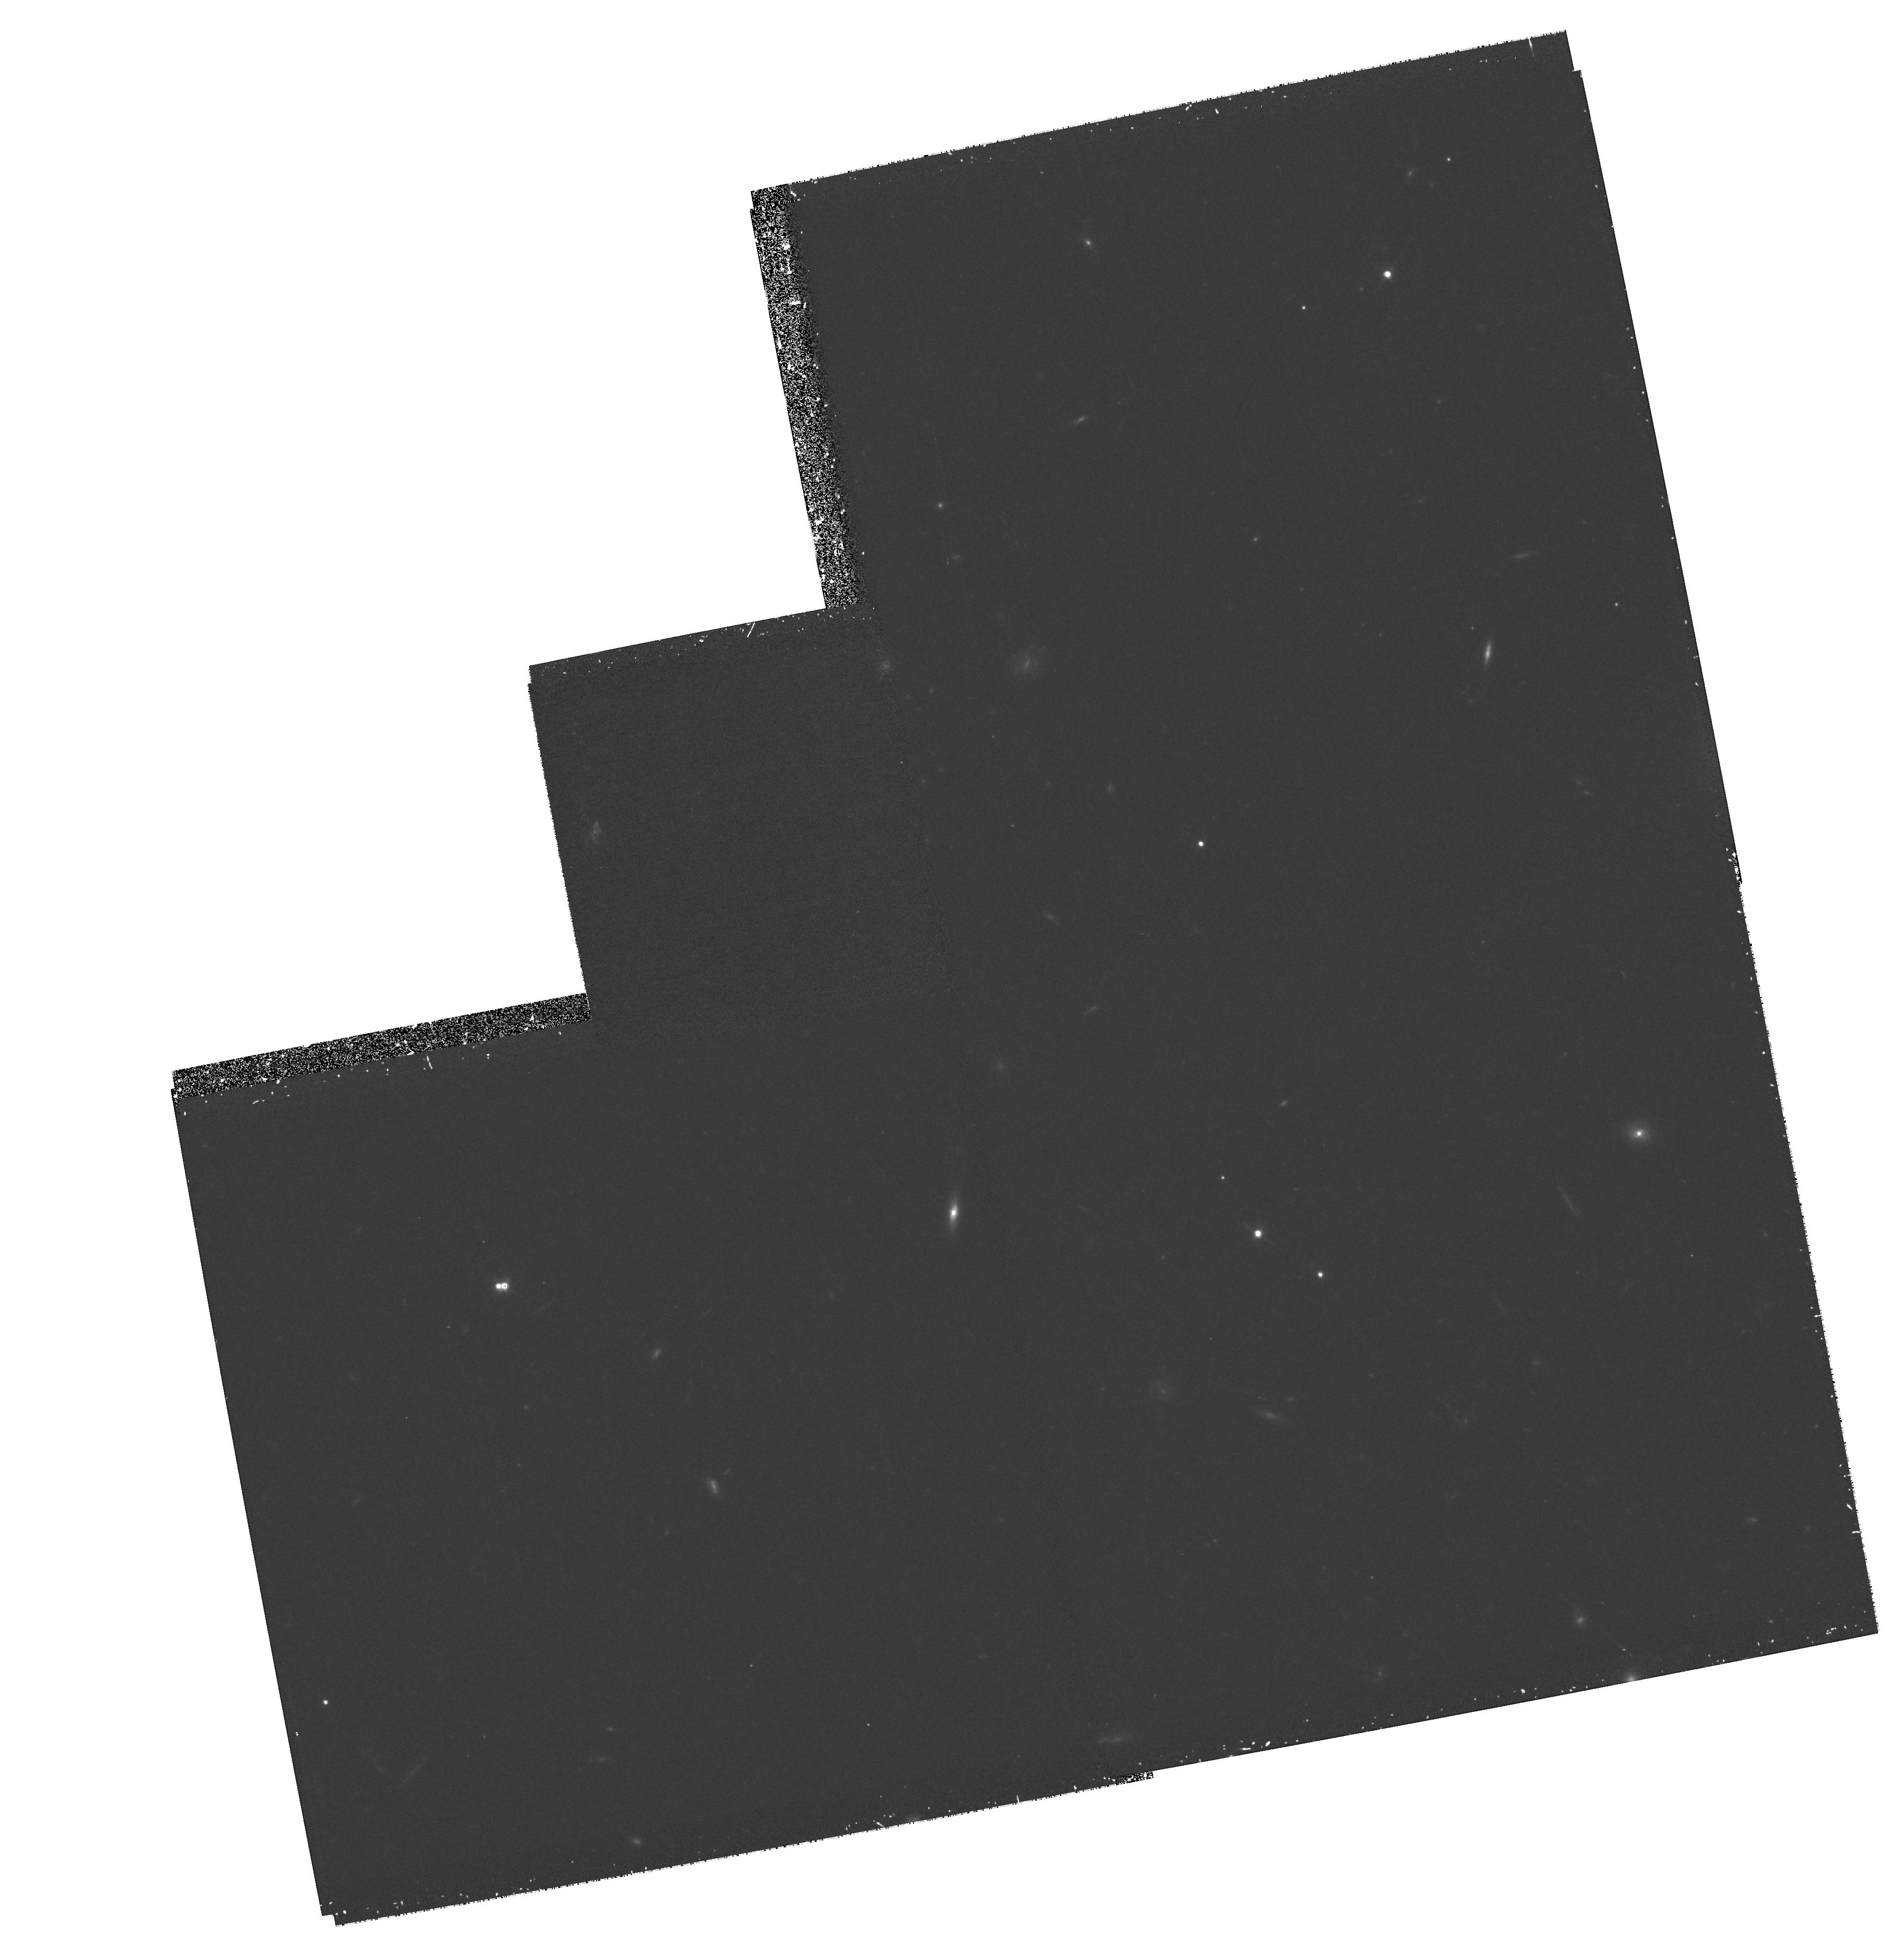
Target: 2345+007
Instrument: WFPC2/PC
Filter: F814W
Exposure: 1.2 h
Observation ID: hst_6503_02_wfpc2_pc_f814w_u4x502

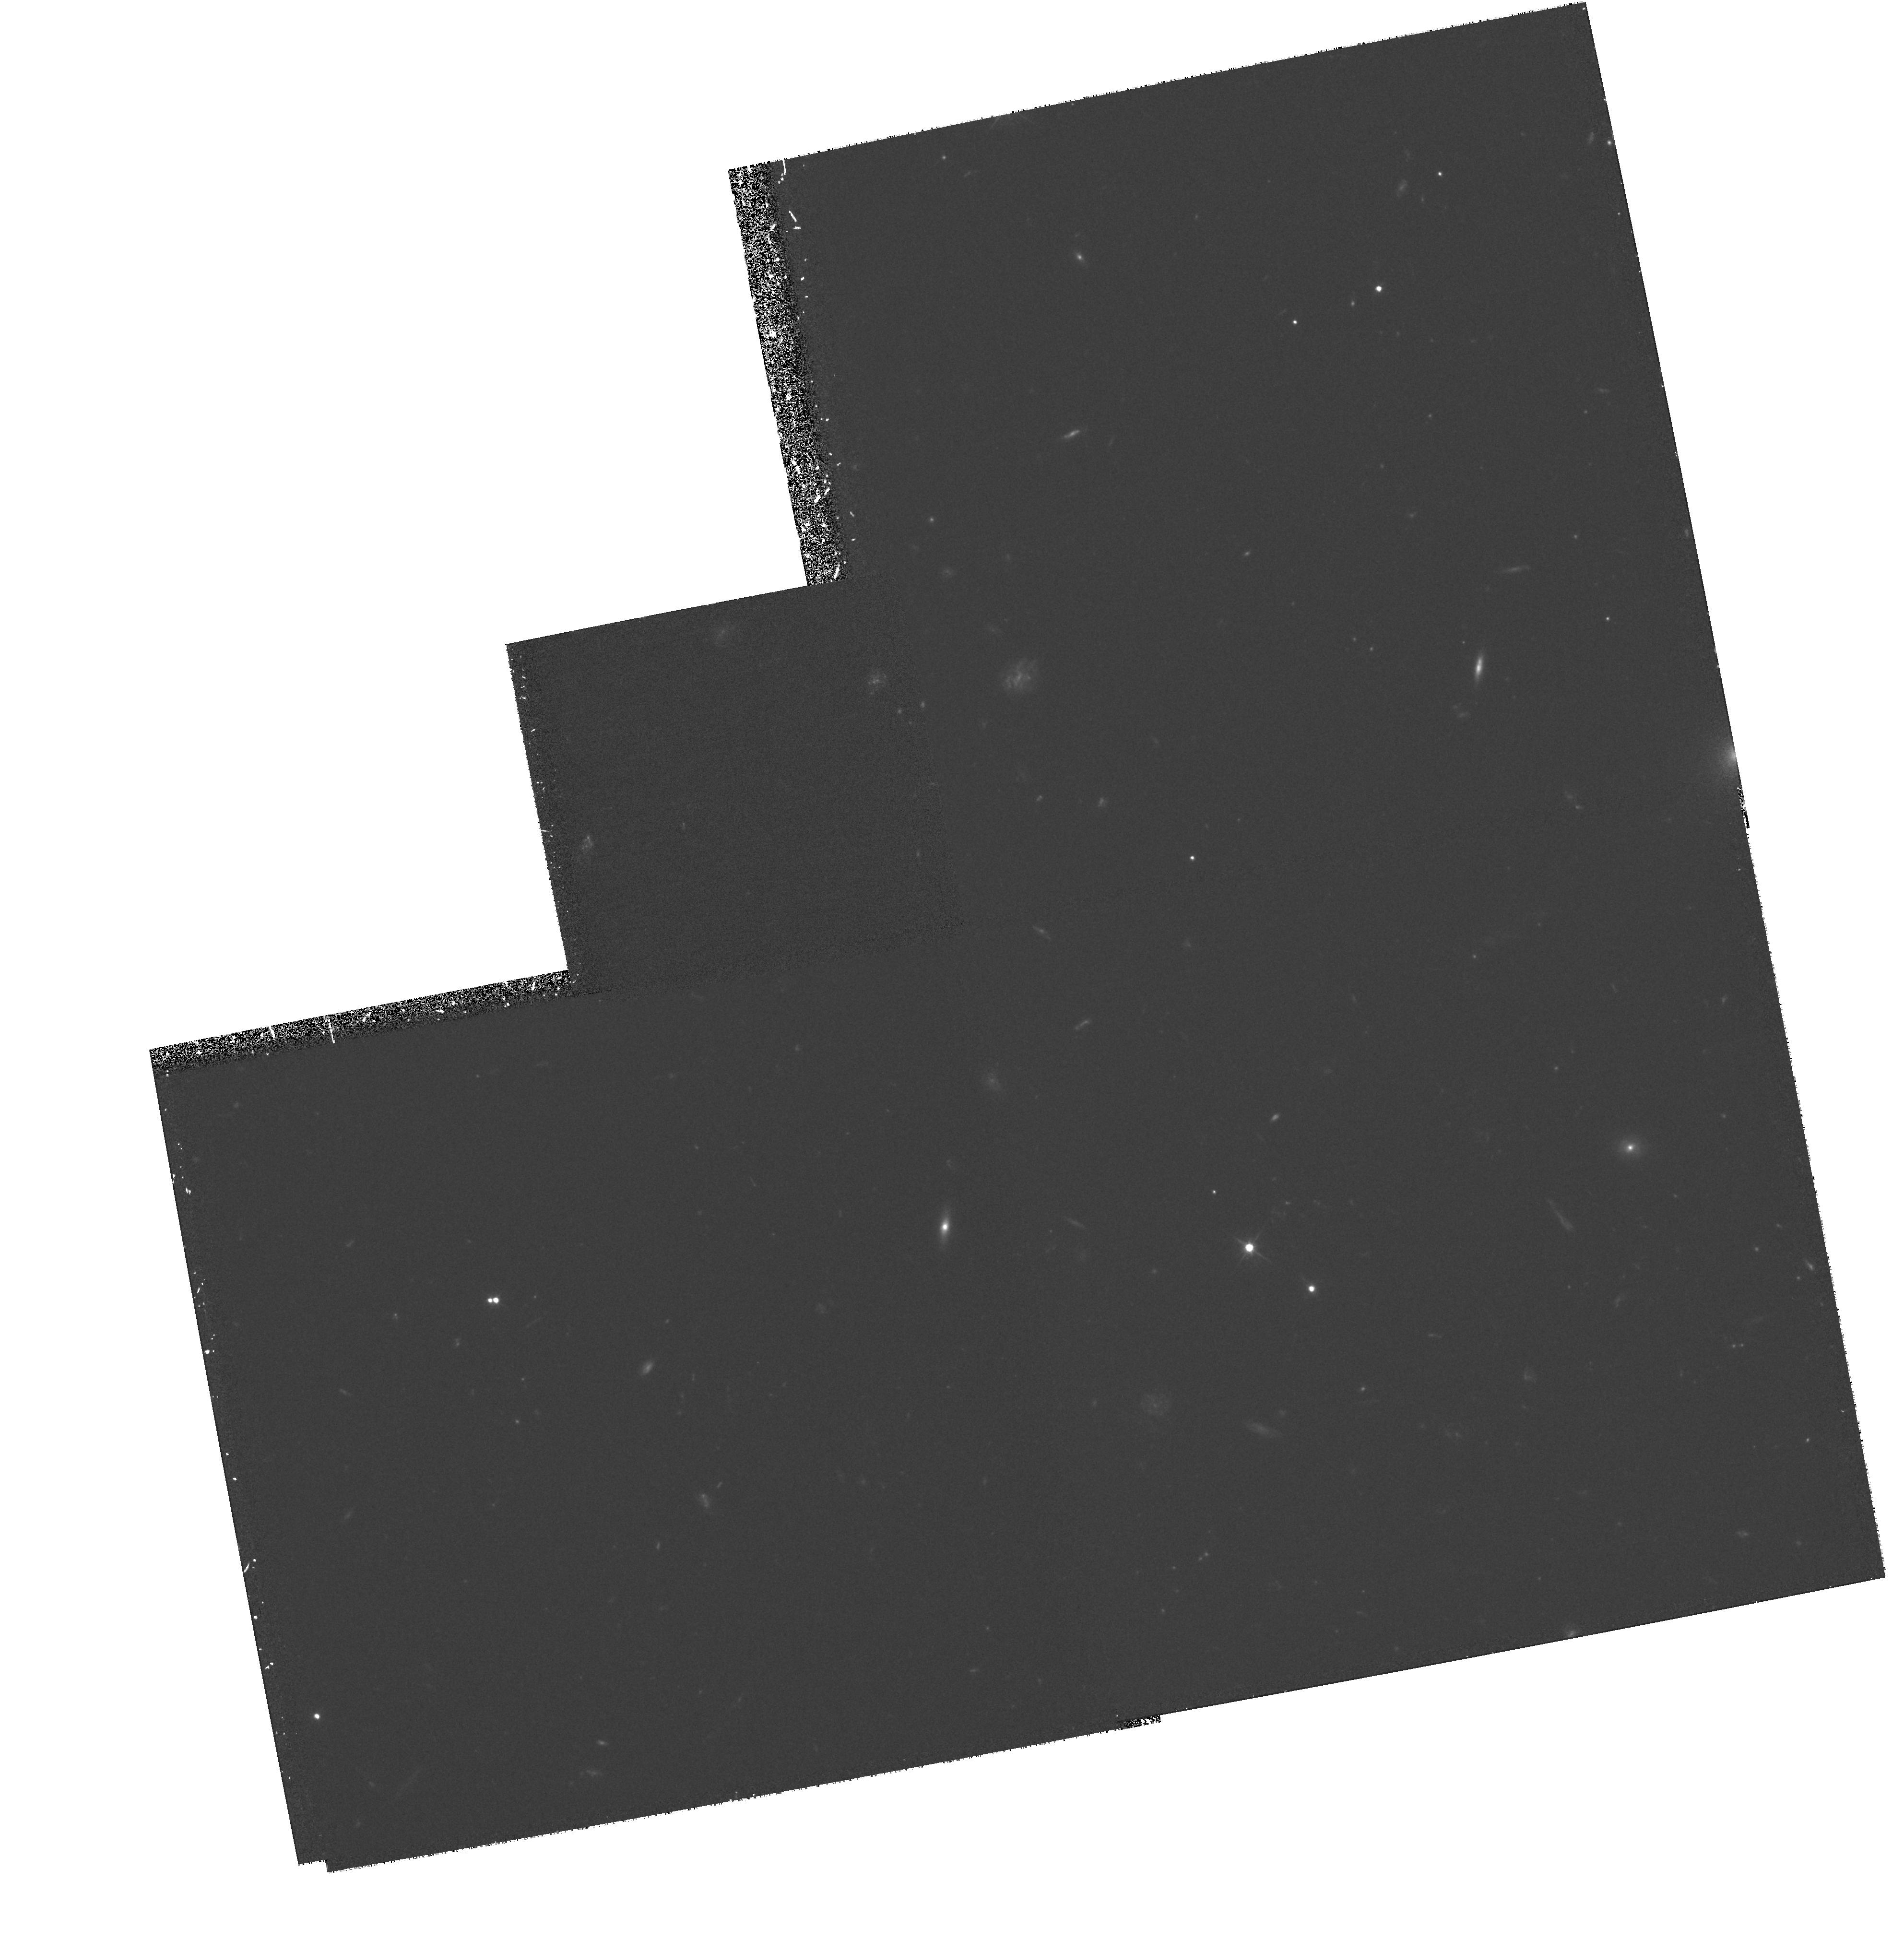
Target: 2345+007X
Instrument: WFPC2/PC
Filter: F555W
Exposure: 1.8 h
Observation ID: hst_6503_03_wfpc2_pc_f555w_u4x503

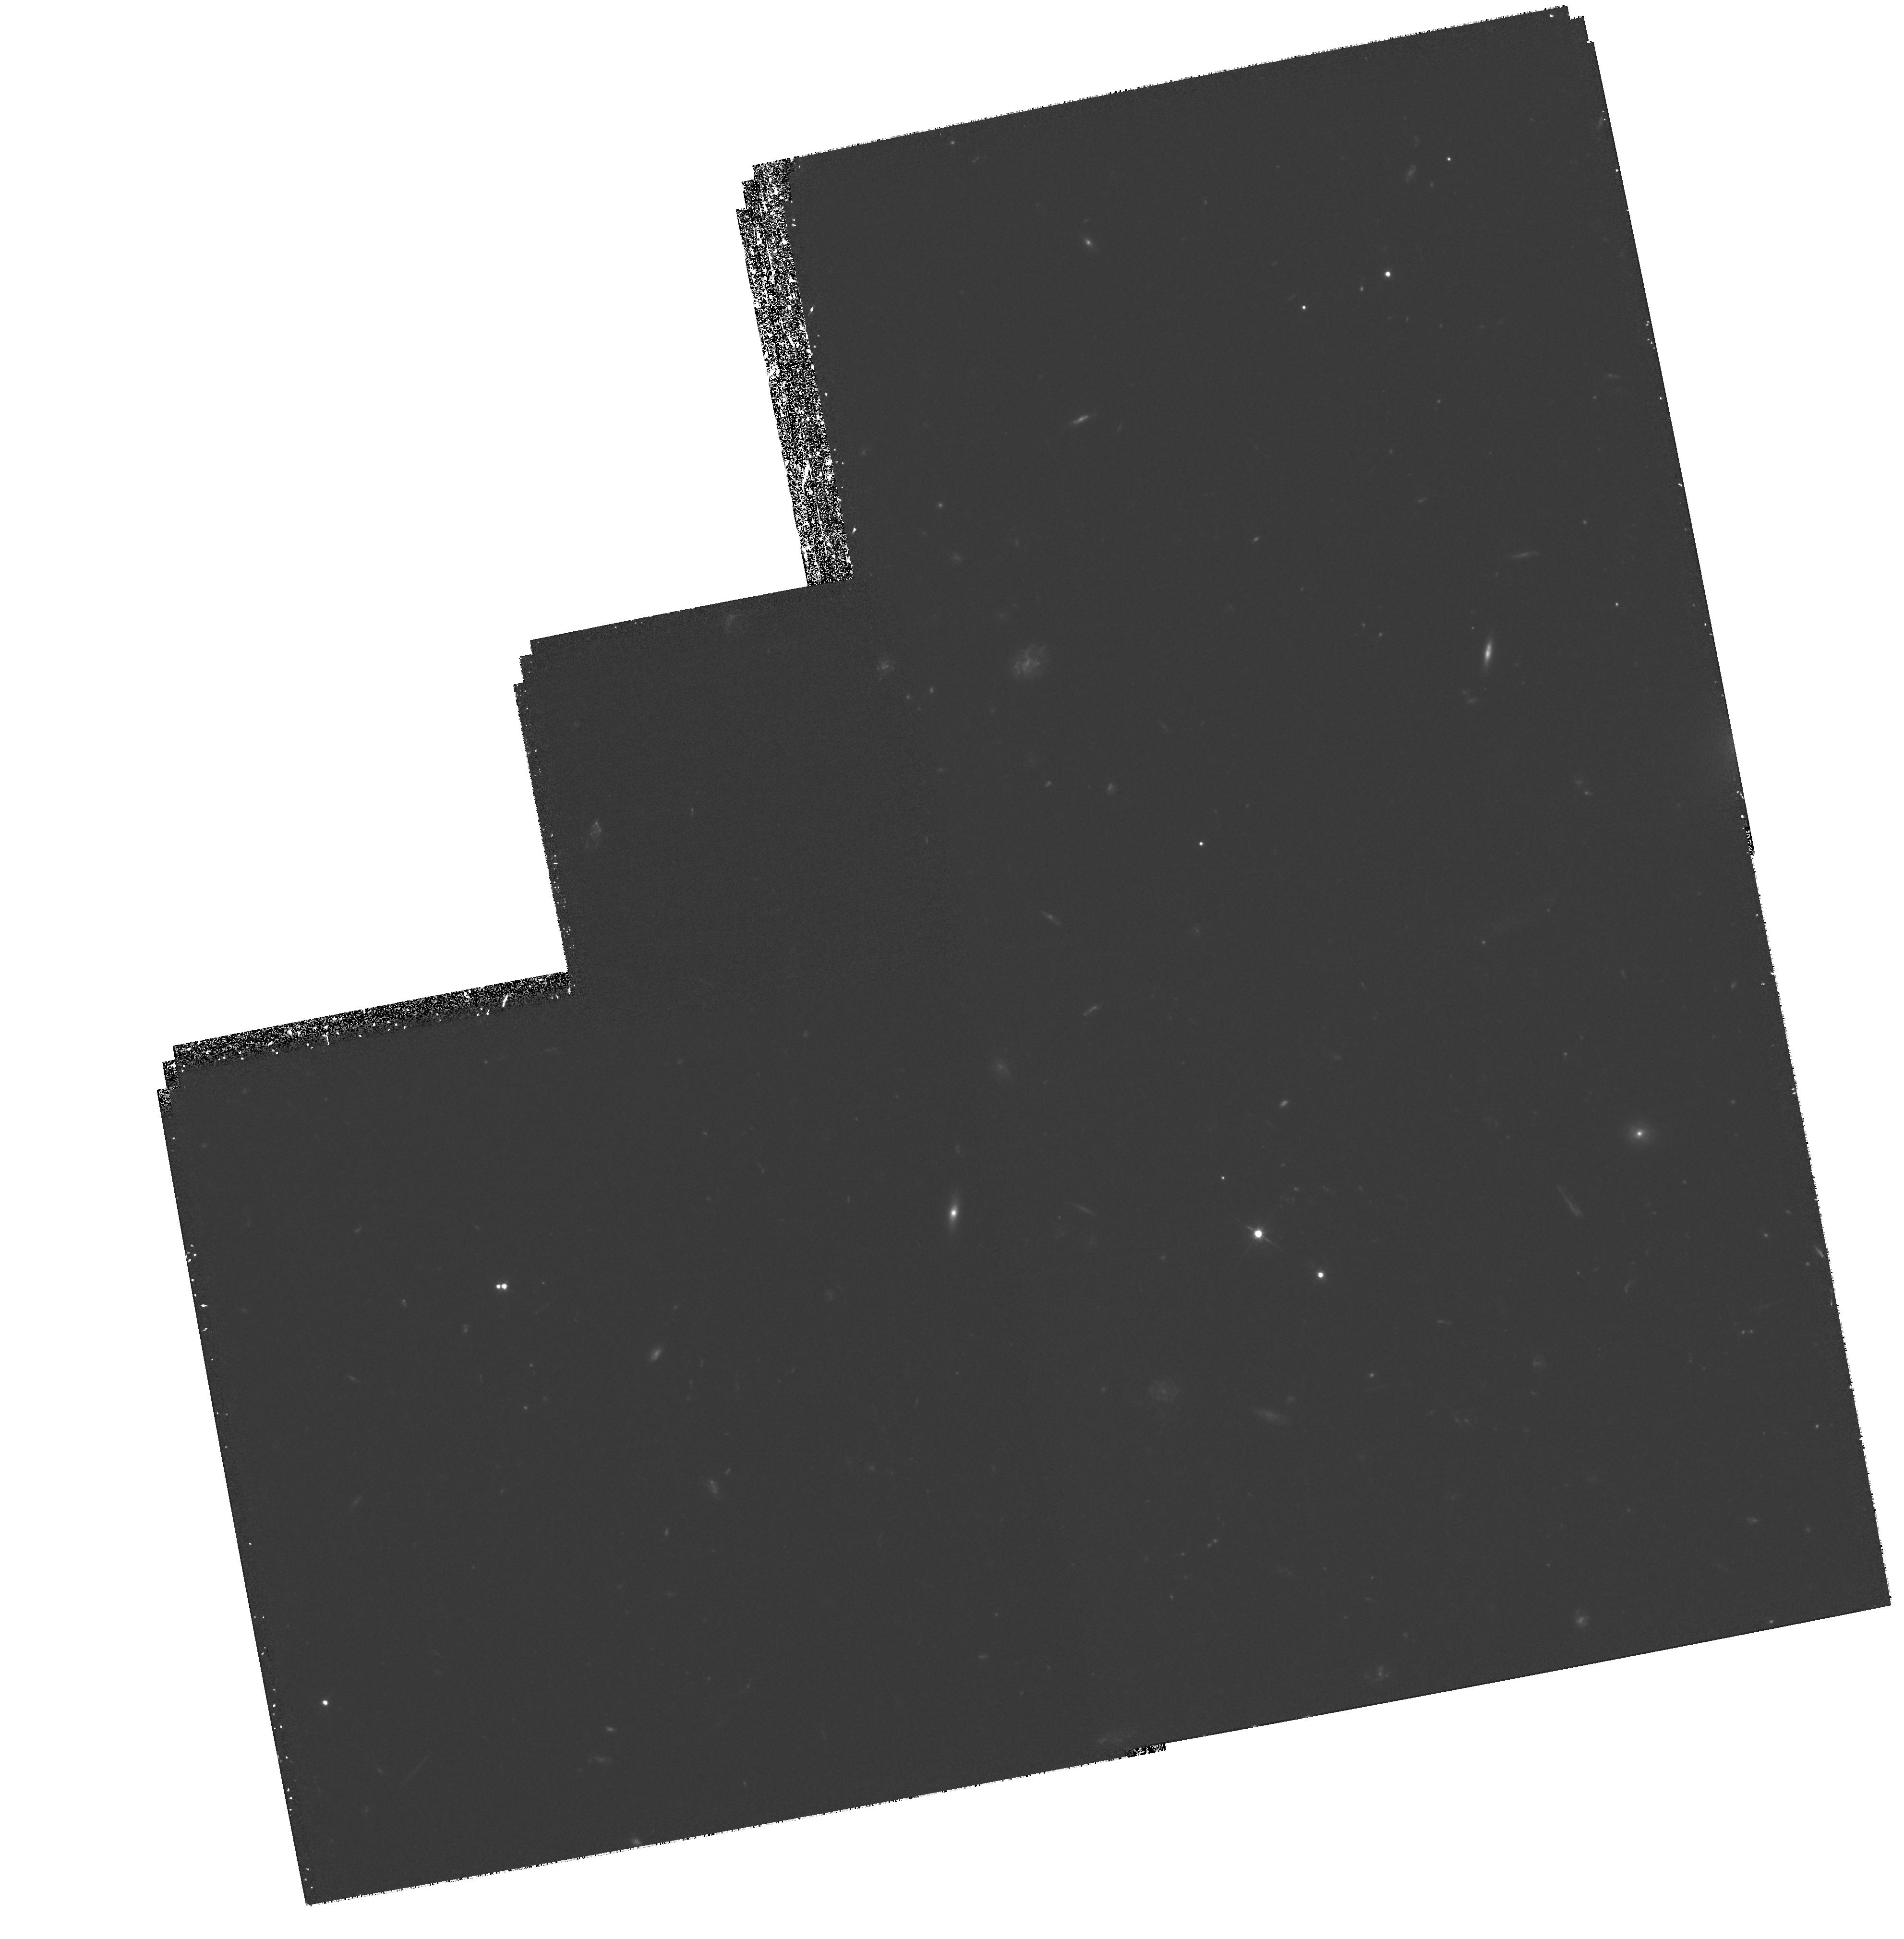
Target: MULTIPLE
Instrument: WFPC2/PC
Filter: F555W
Exposure: 3.7 h
Observation ID: hst_6503_02_wfpc2_pc_f555w_u4x502

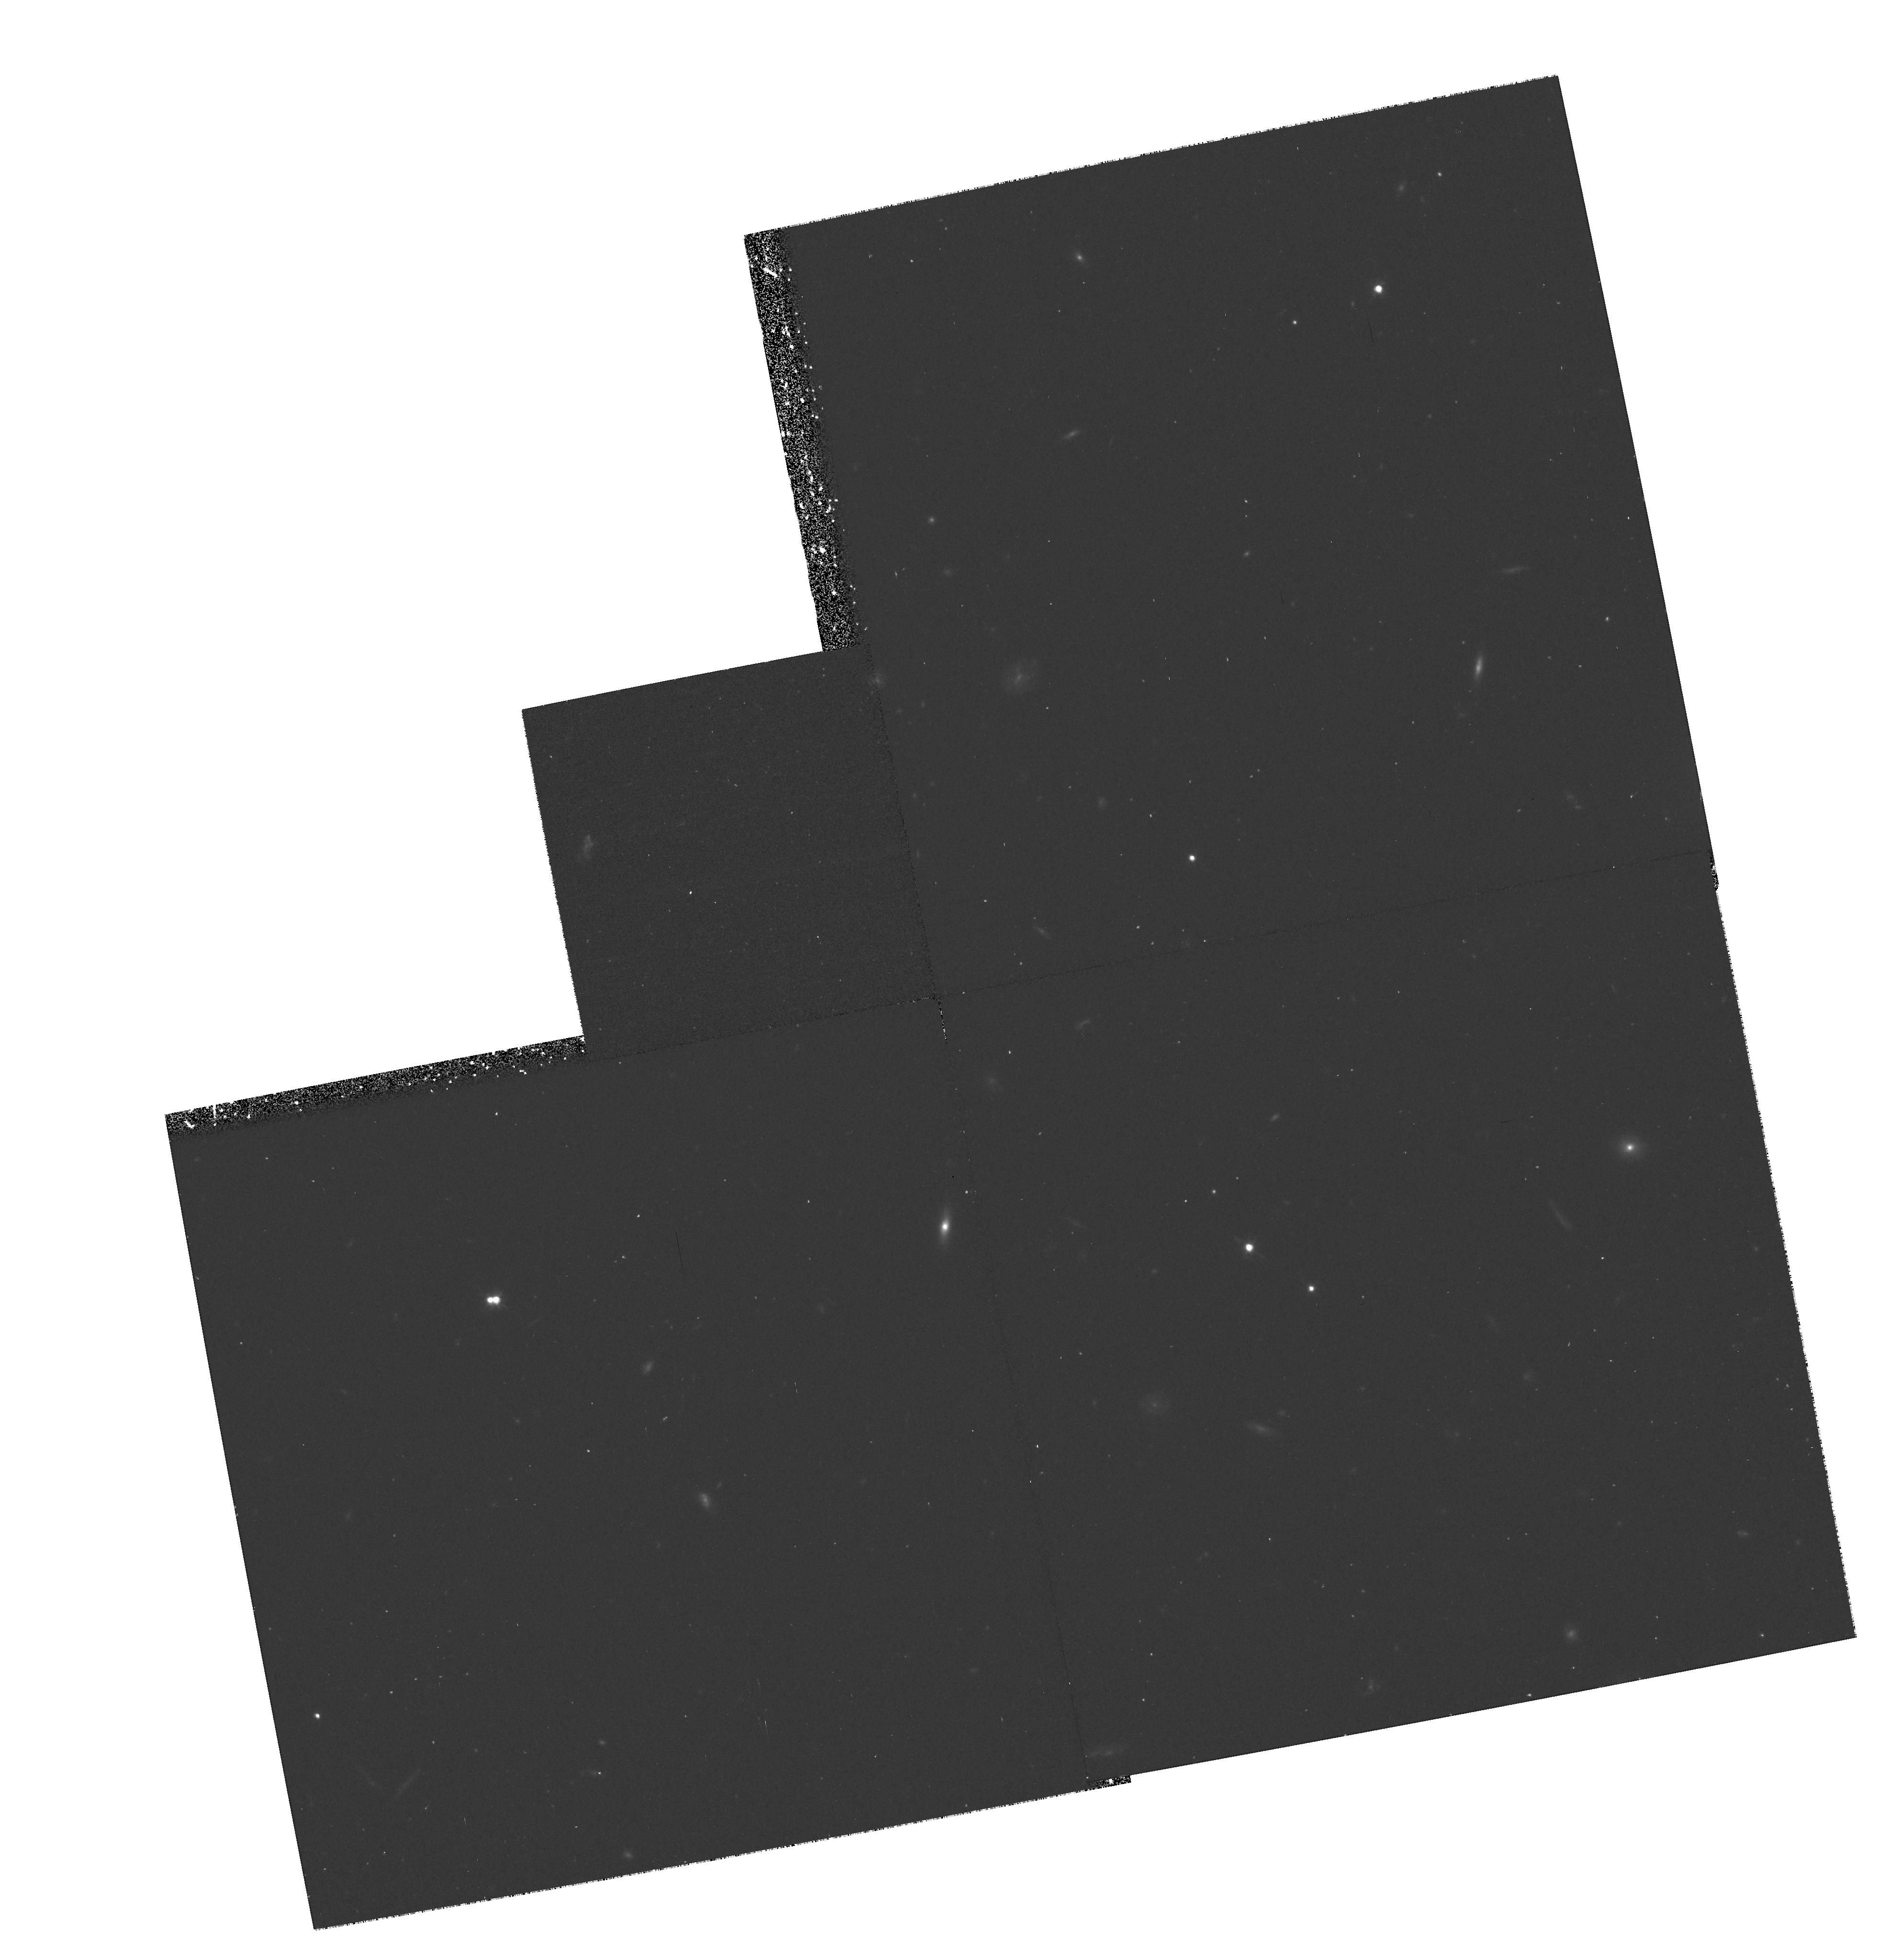
Target: 2345+007
Instrument: WFPC2/PC
Filter: F814W
Exposure: 40 min
Observation ID: hst_6503_03_wfpc2_pc_f814w_u4x503

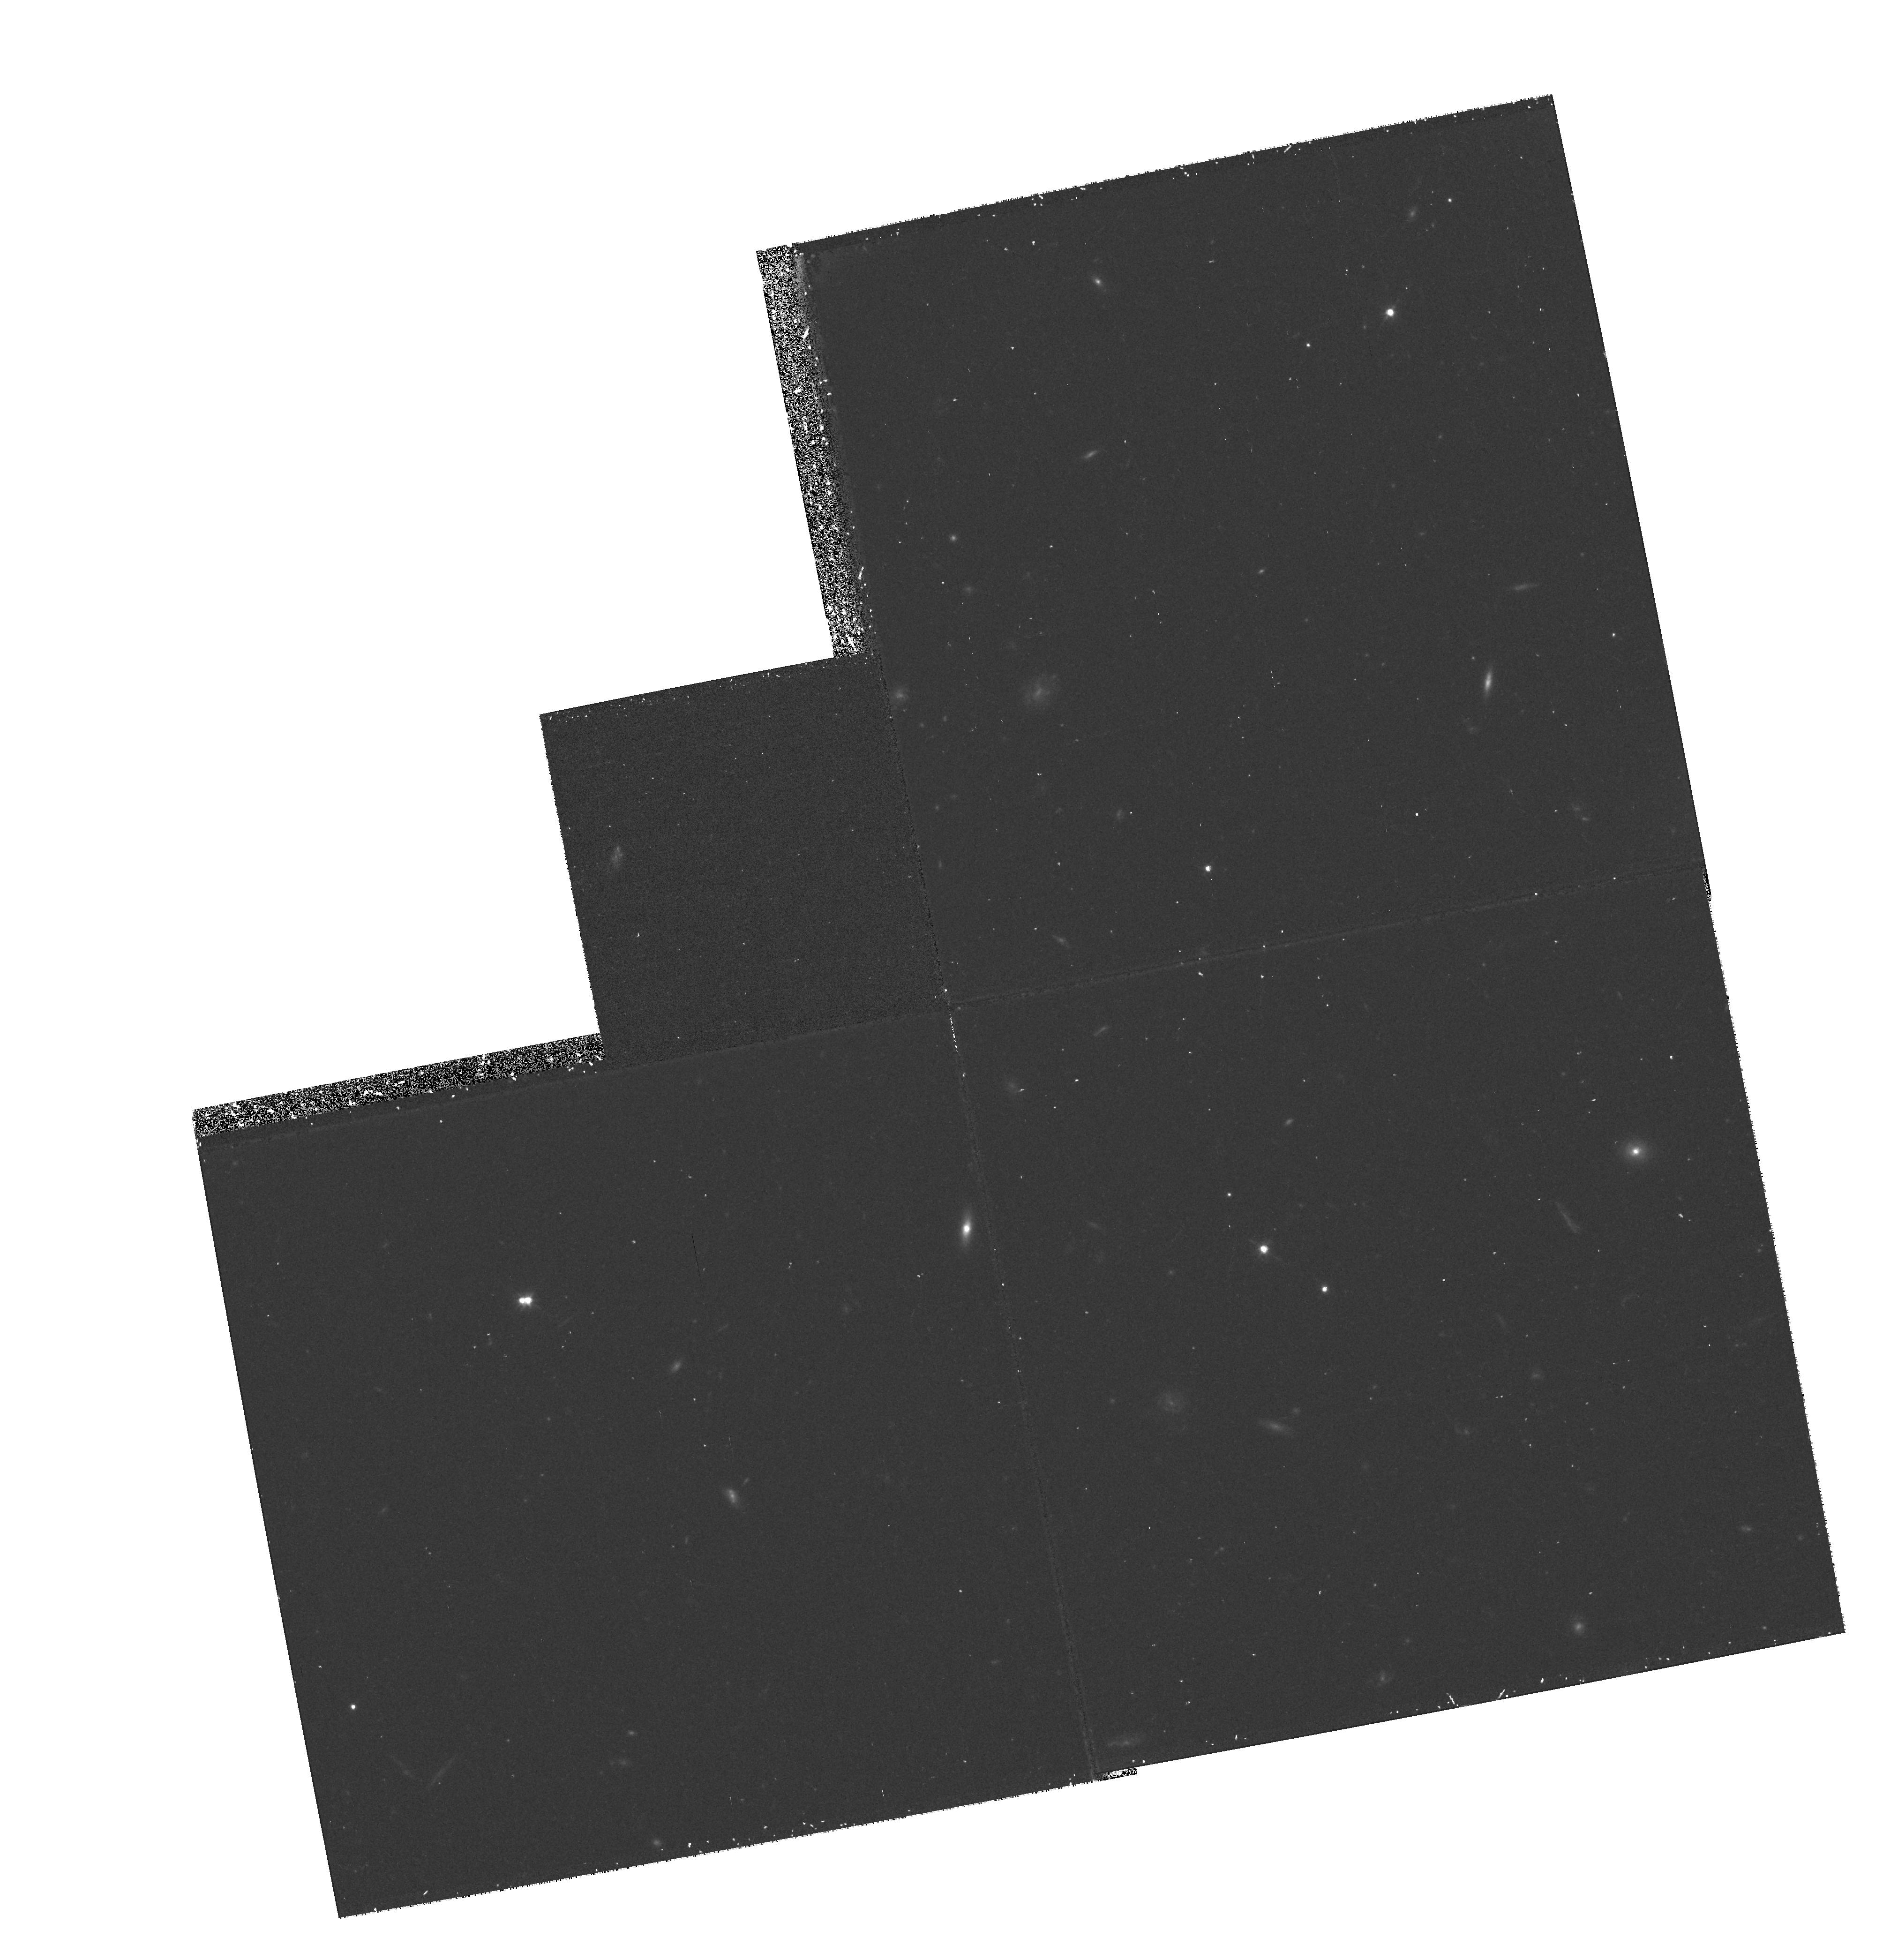
Target: 2345+007
Instrument: WFPC2/PC
Filter: F814W
Exposure: 37 min
Observation ID: hst_6503_01_wfpc2_pc_f814w_u4x501

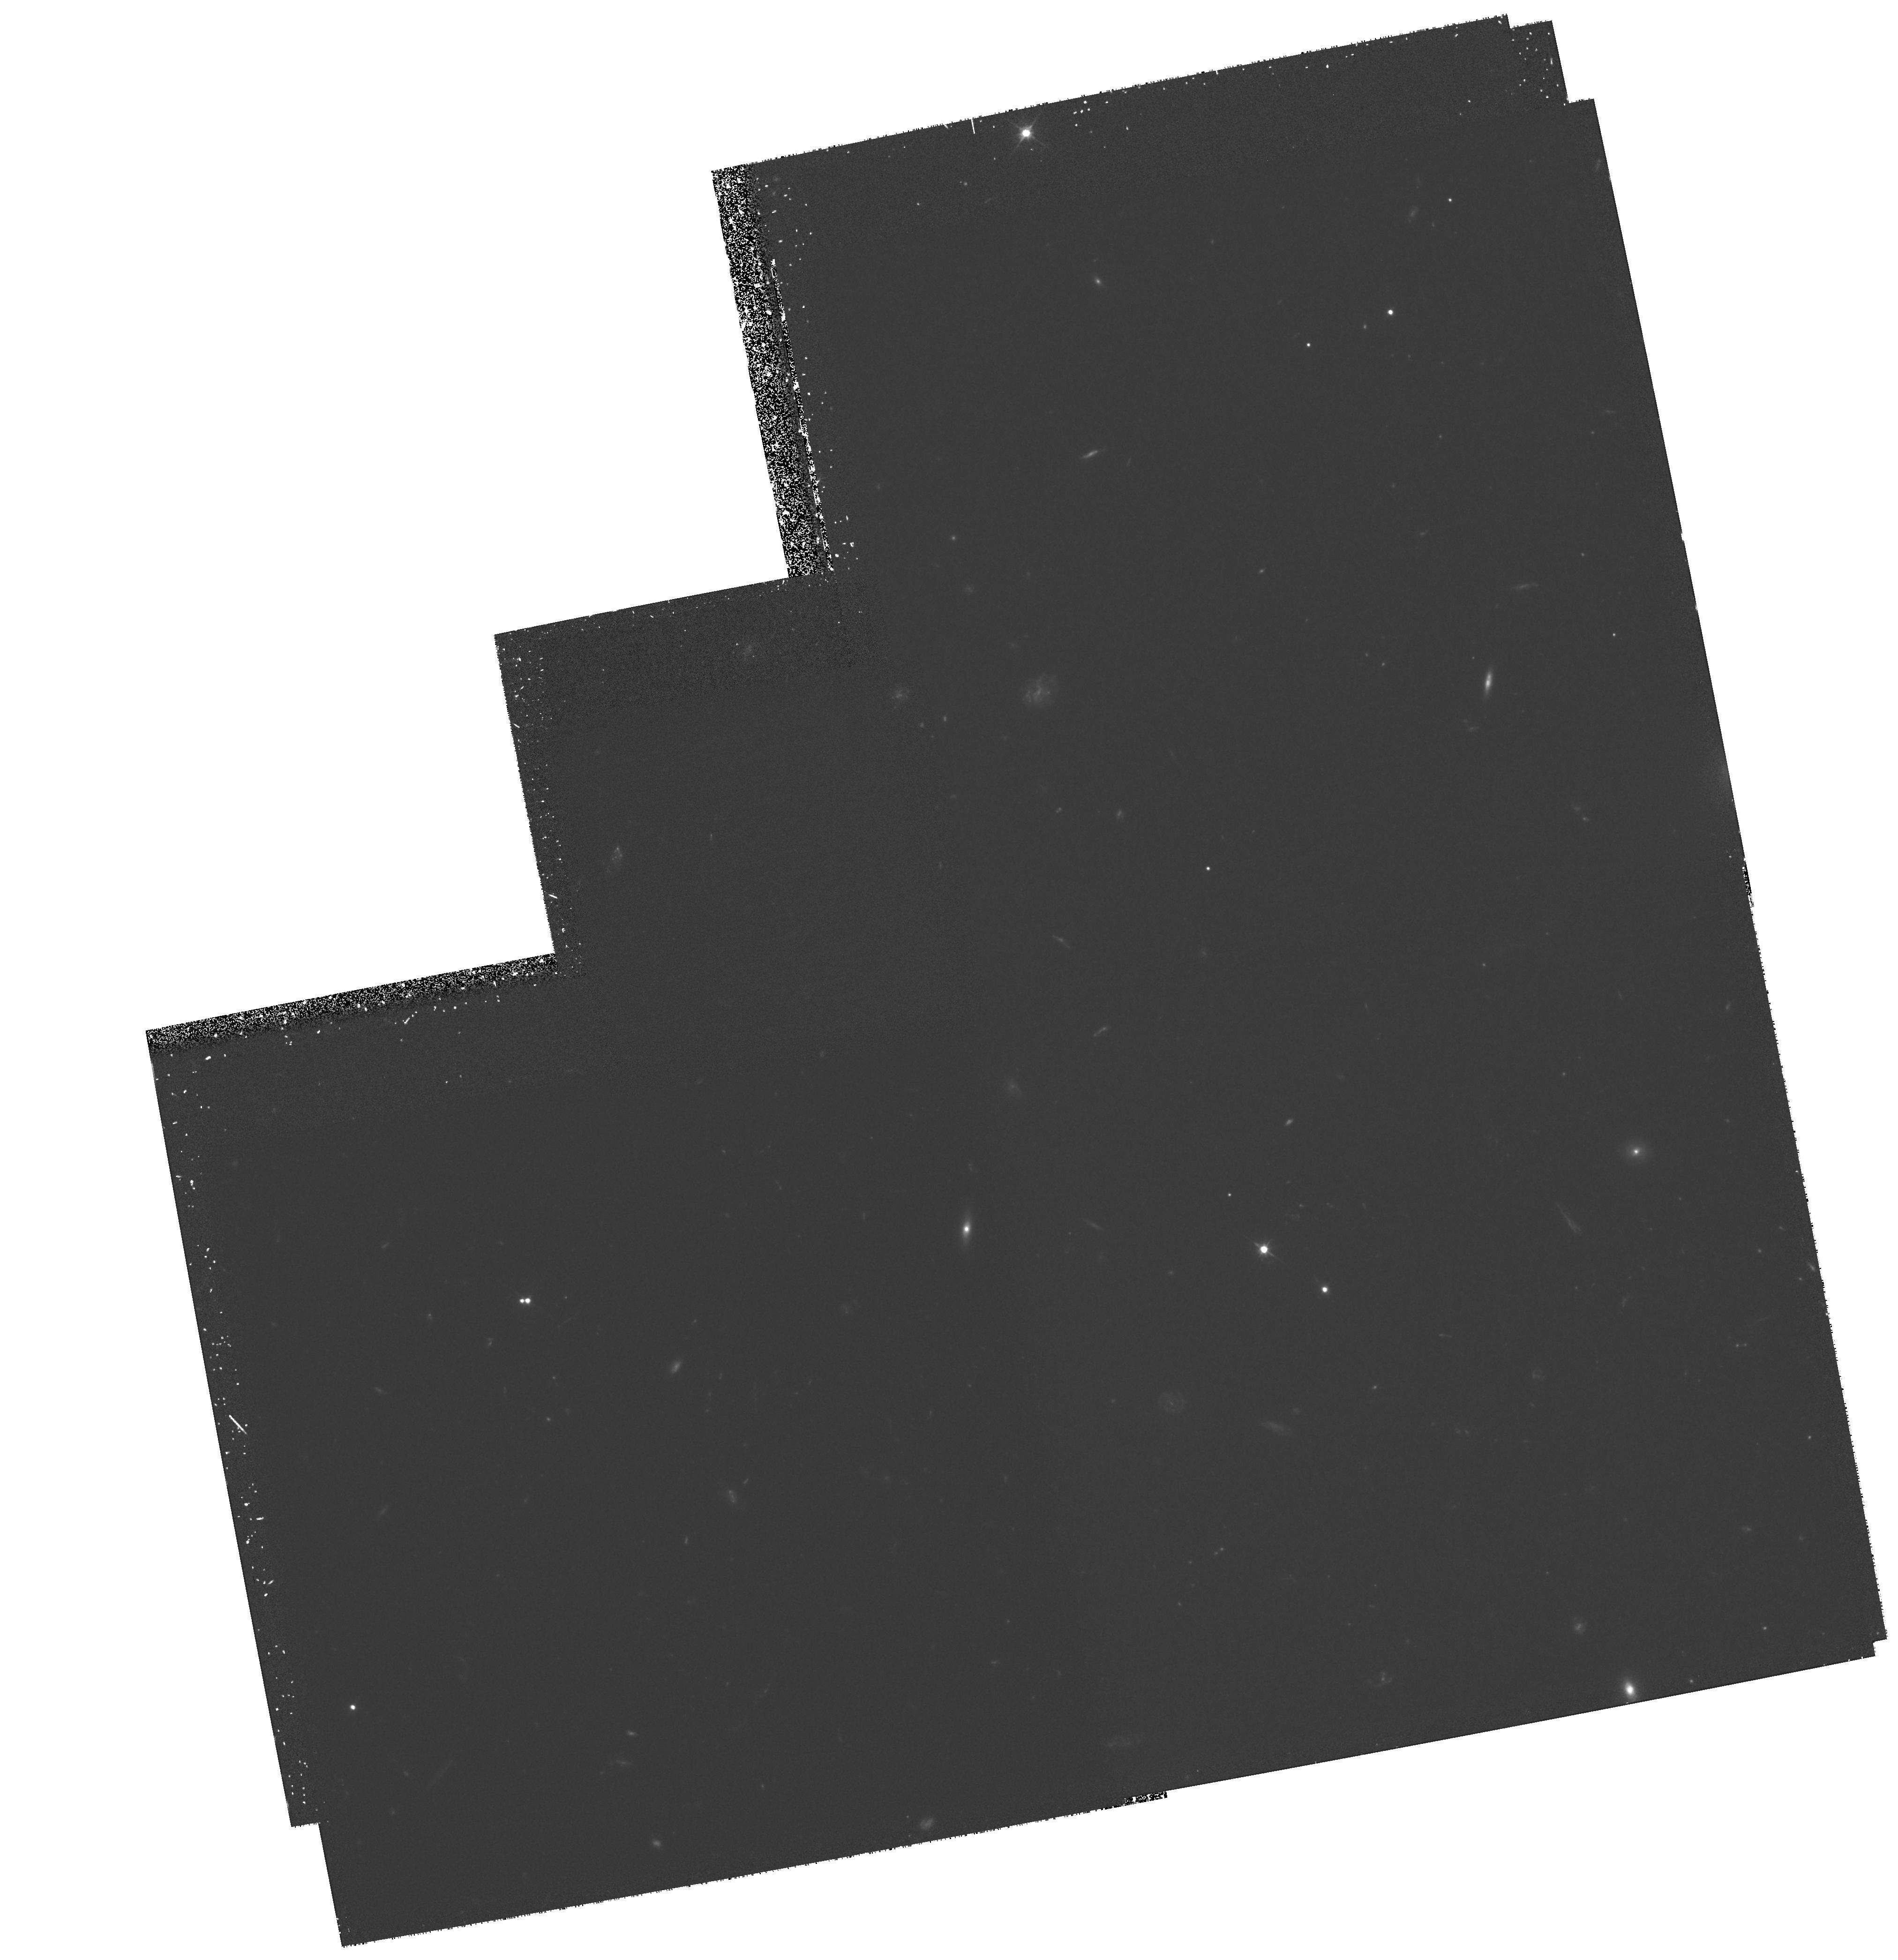
Target: MULTIPLE
Instrument: WFPC2/PC
Filter: F555W
Exposure: 4.3 h
Observation ID: hst_6503_01_wfpc2_pc_f555w_u4x501

The Enigma Lens Q2345+007: Early Assembly of Dark Matter? (PI: Tyson, J. Anthony)

We propose to carry out deep imaging with the WFPC2 of the double QSO Q2345+007. The current evidence suggests that this double QSO results from the gravitational lensing effects of a large compact mass at z = 1.49. If so, this early formation of compact structure is not compatible with many forms of dark matter. With the improved resolution of the HST we will be able to test the lensing hypothesis by a) measuring the morphologies and colors of the candidate cluster galaxies (including a previously identified galaxy projected 1.5"\ from the fainter QSO image image) and b) searching for statistical distortions among faint blue background galaxies. These new data will let us significantly improve our arc selection and ellipticity measurements, thus enabling construction of a reliable weak lensing mass map. Because this lens is at cosmological redshift, this will be a strong test of mass assembly scenarios and the nature of dark matter.